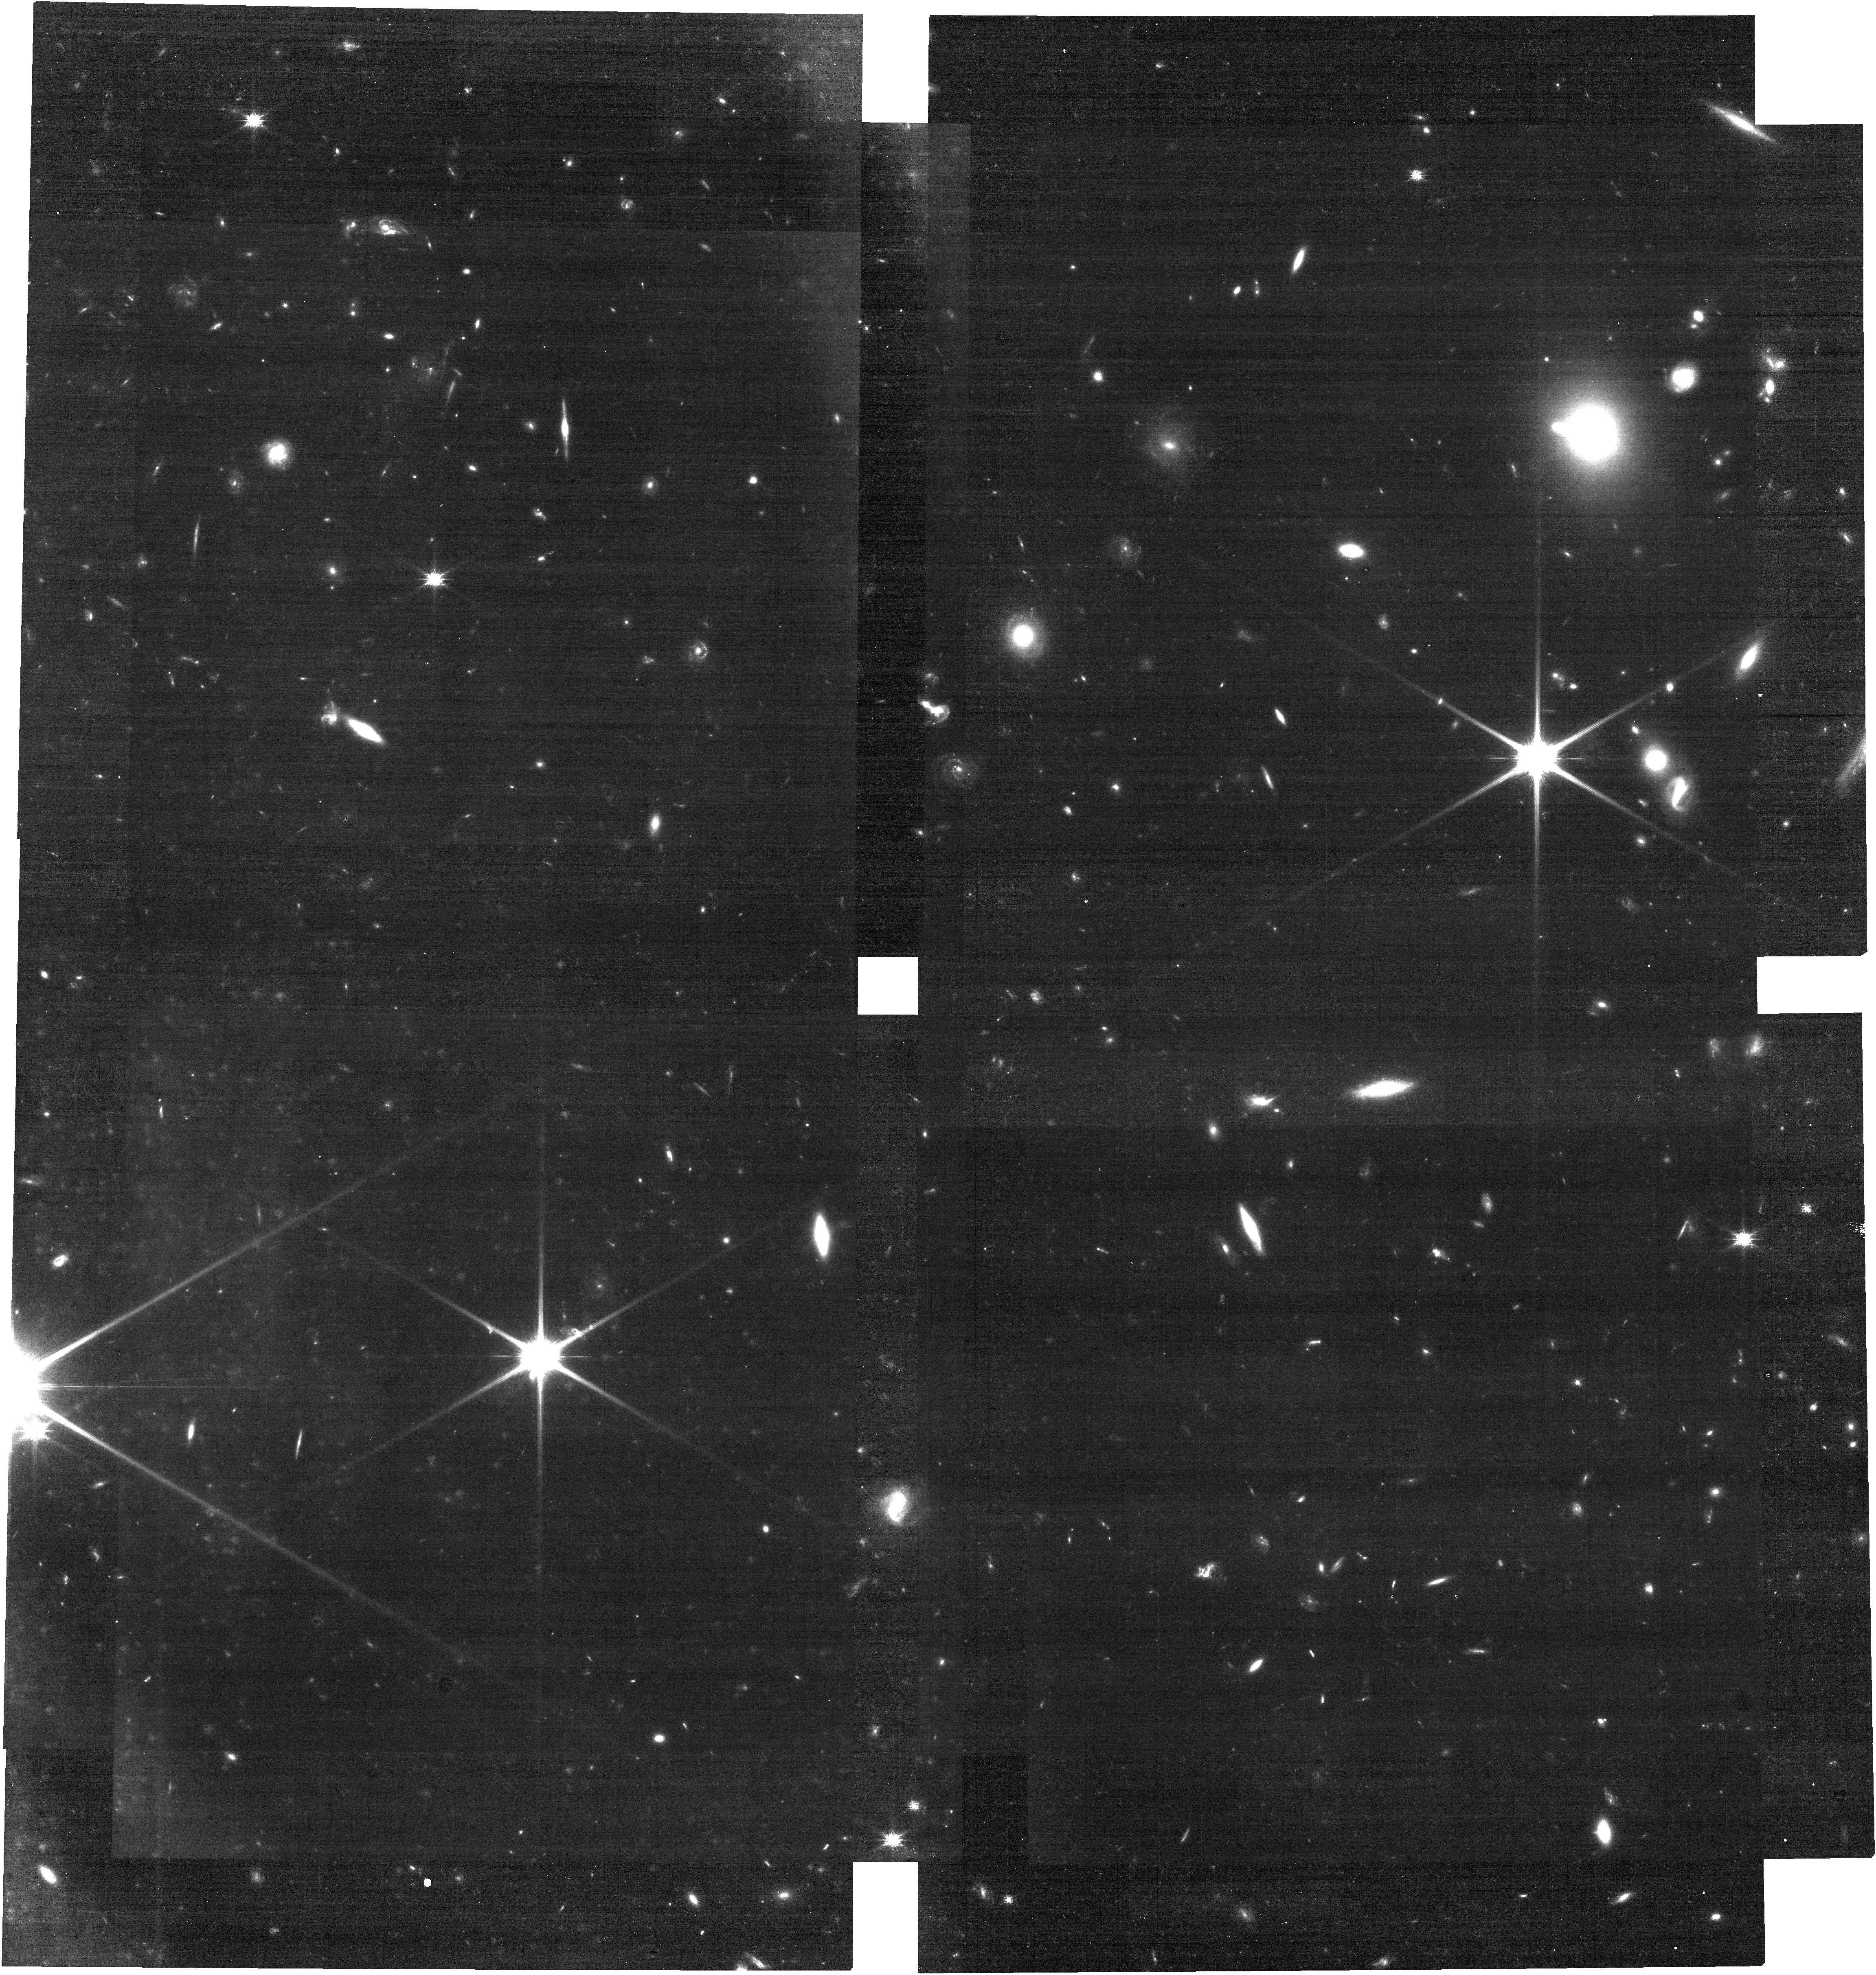
Target: GRB241105A. Instrument: NIRCAM. Filter: F115W. Exposure: 26 min. Observation ID: jw09228-o002_t001_nircam_clear-f115w

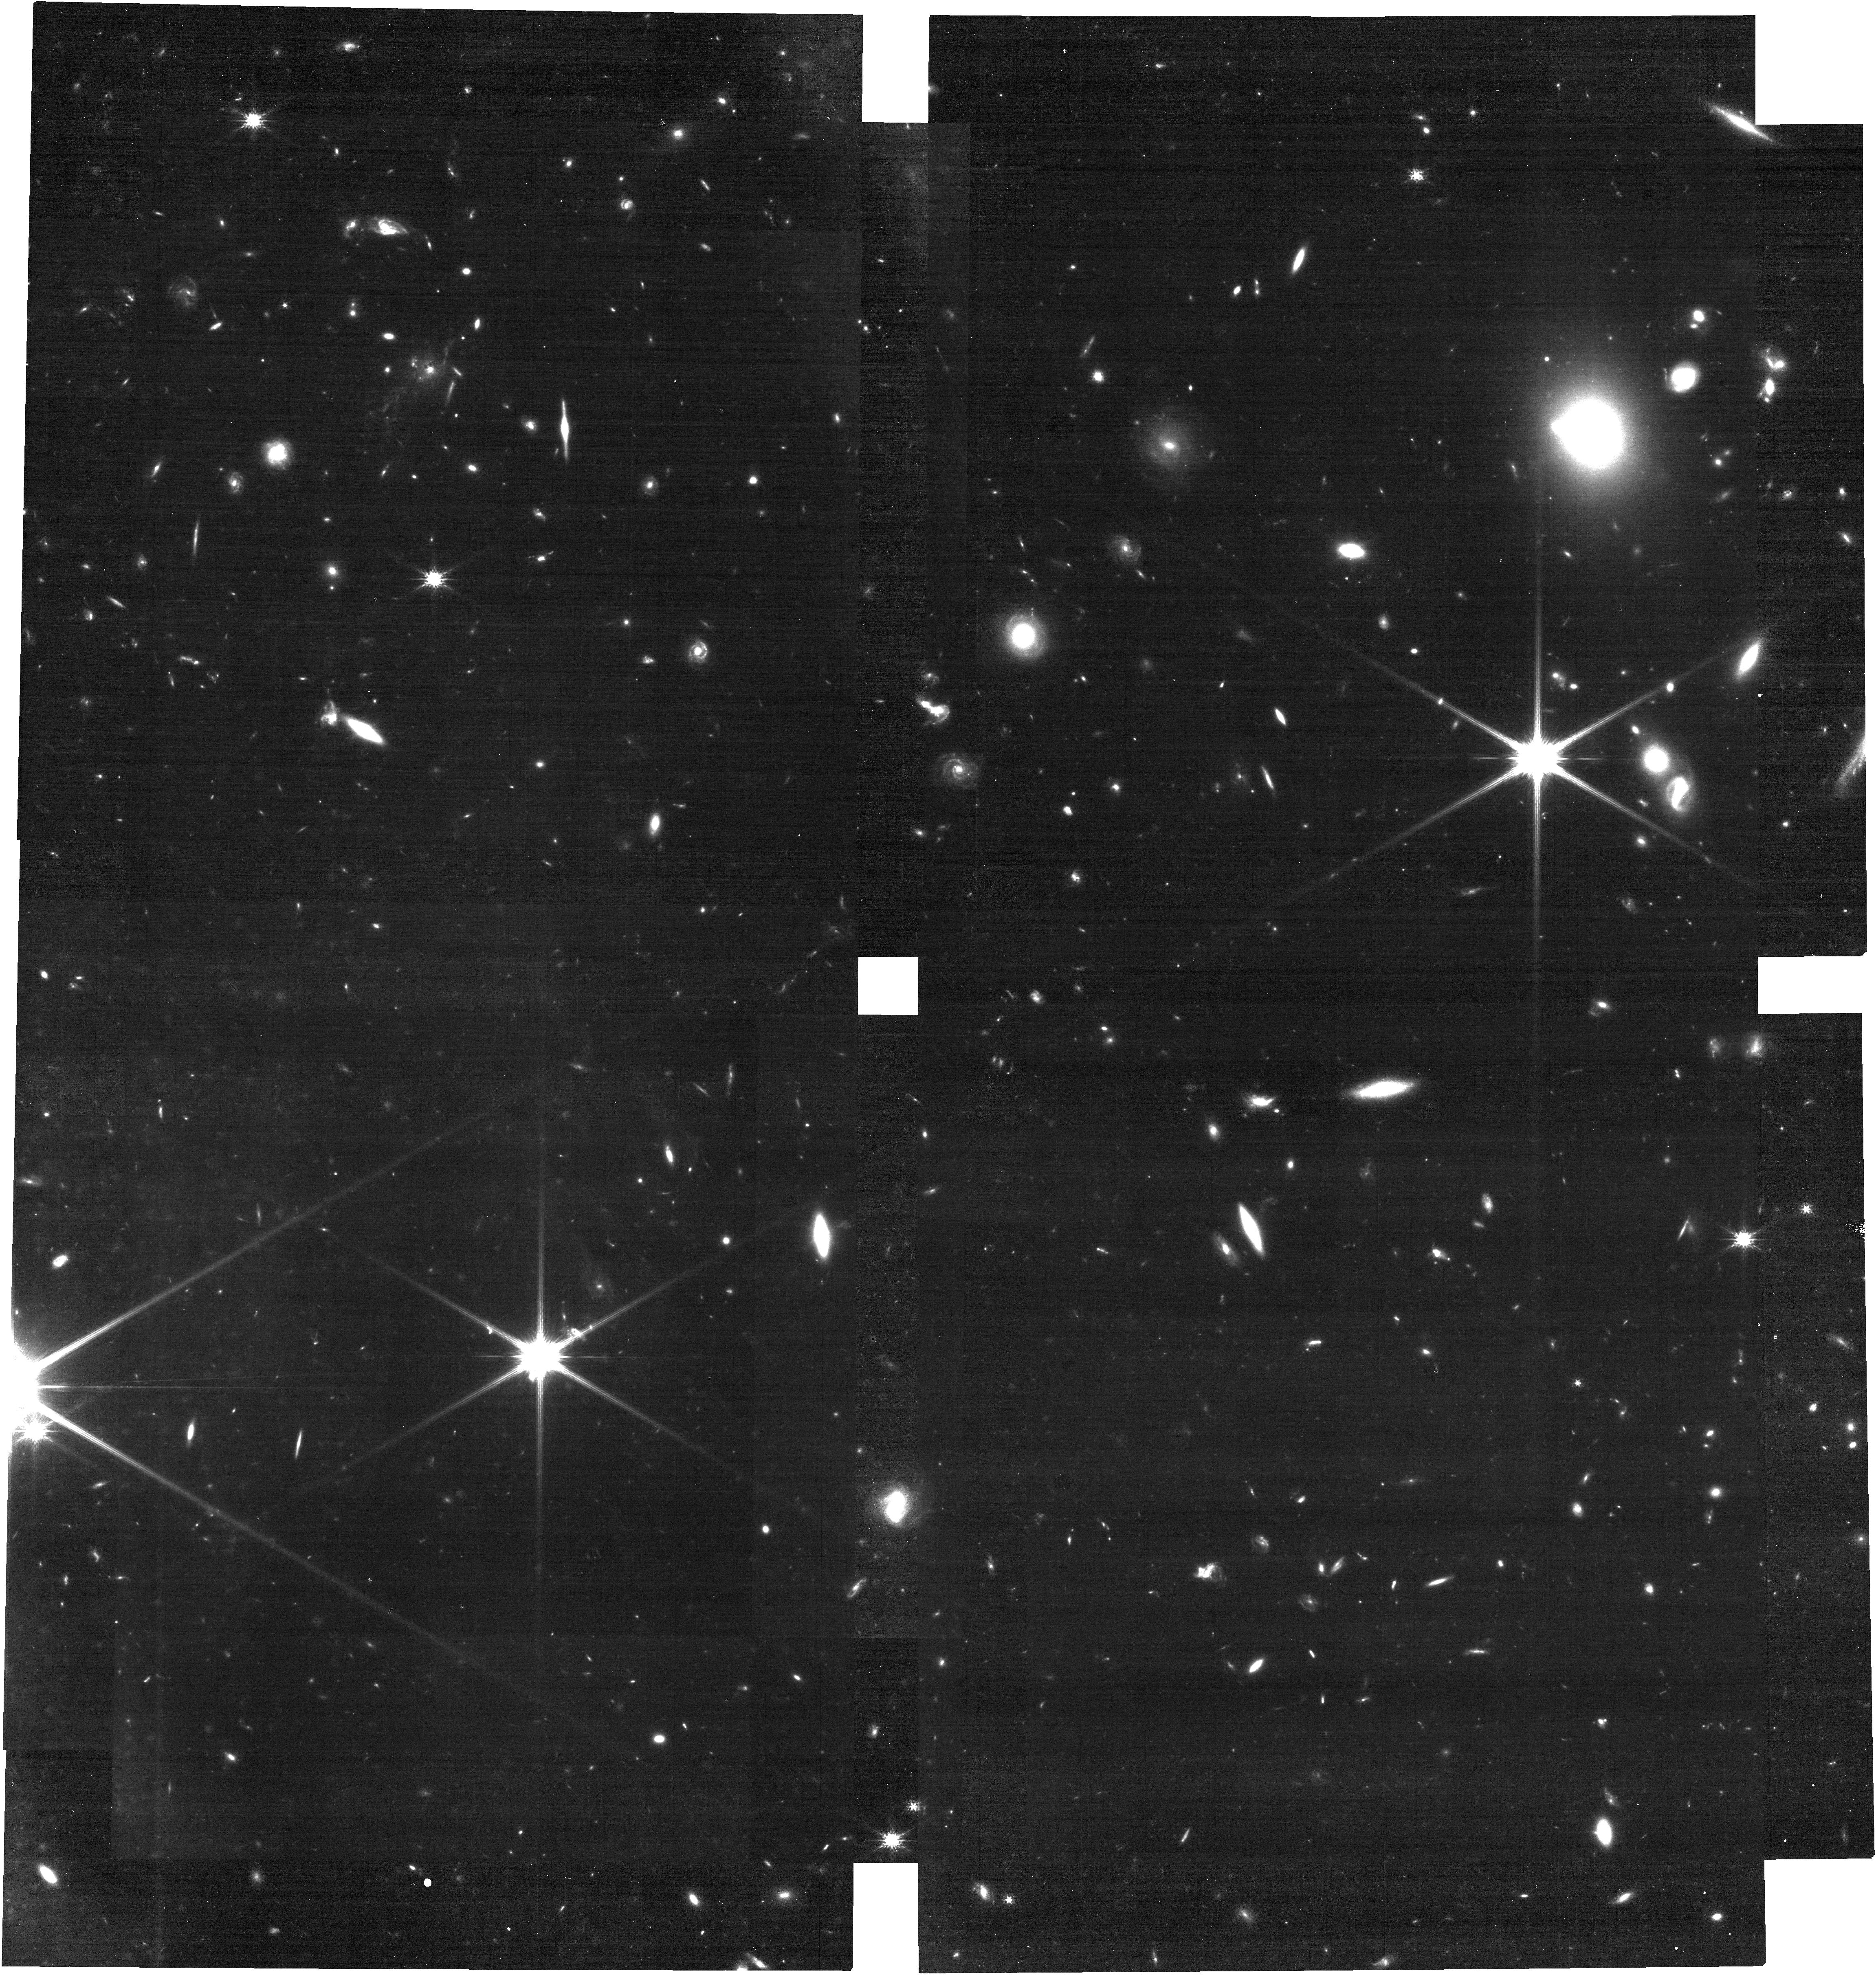
Target: GRB241105A. Instrument: NIRCAM. Filter: F150W. Exposure: 26 min. Observation ID: jw09228-o002_t001_nircam_clear-f150w

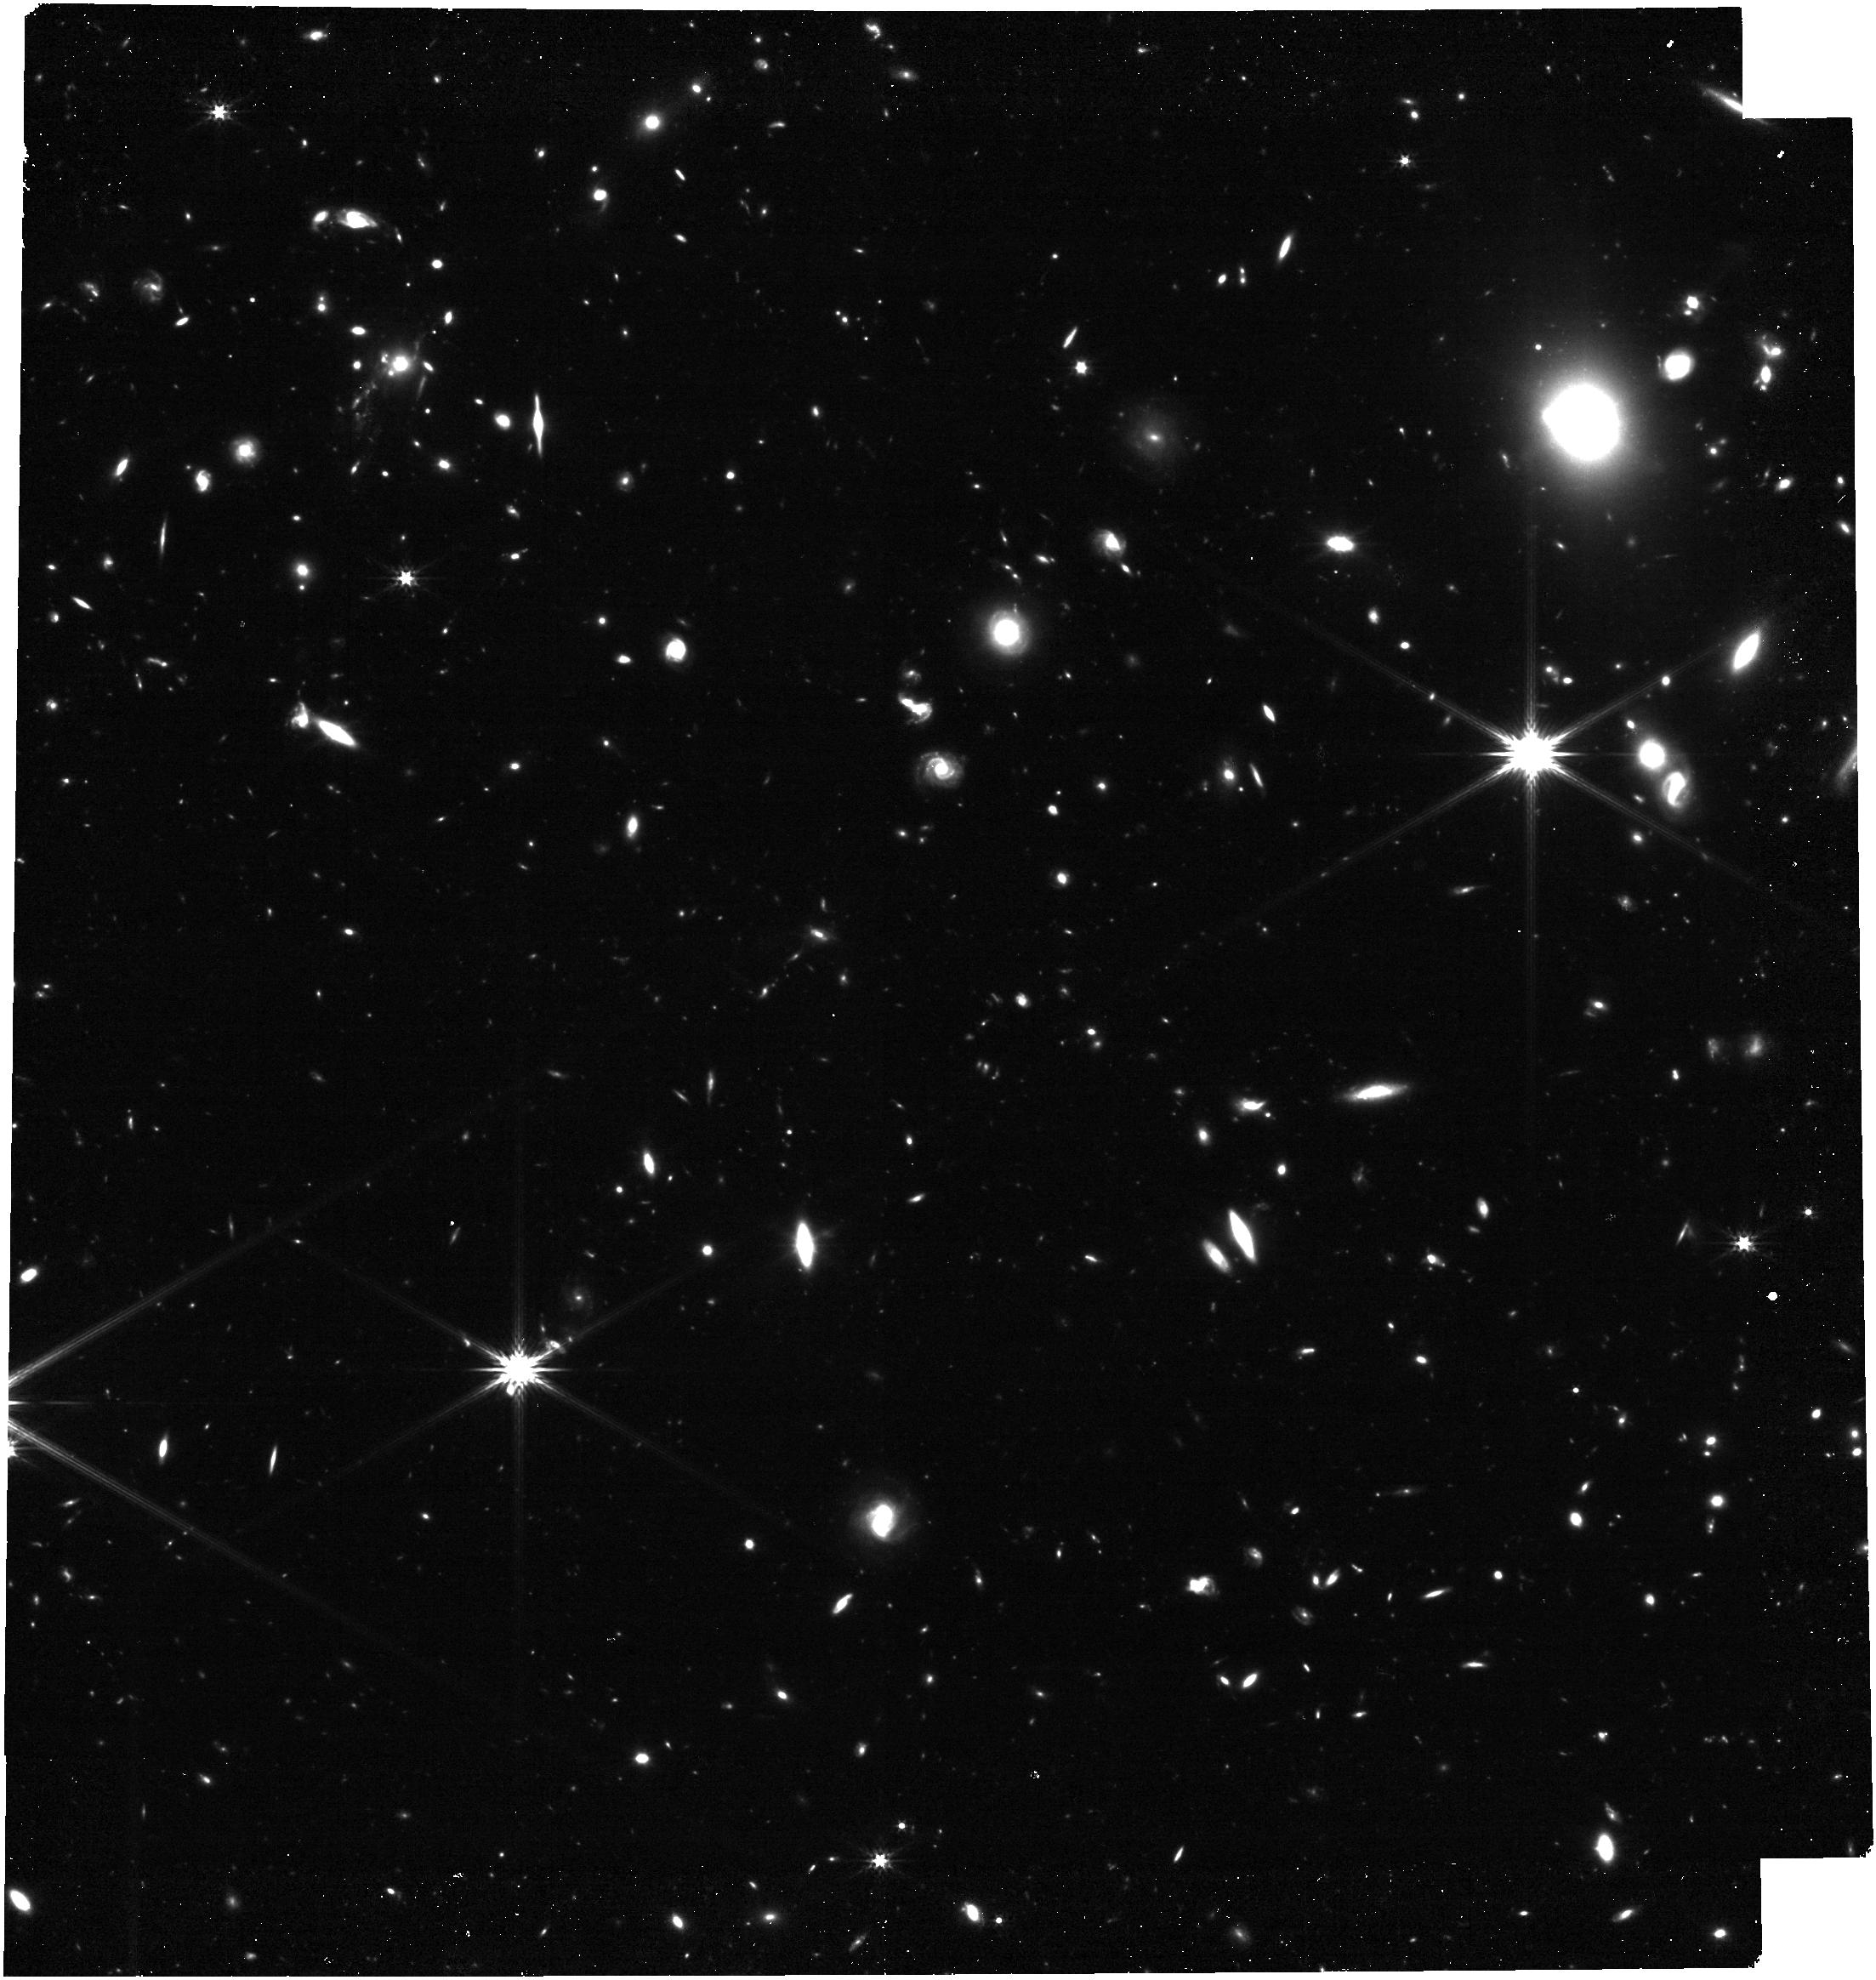
Target: GRB241105A. Instrument: NIRCAM. Filter: F277W. Exposure: 26 min. Observation ID: jw09228-o002_t001_nircam_clear-f277w

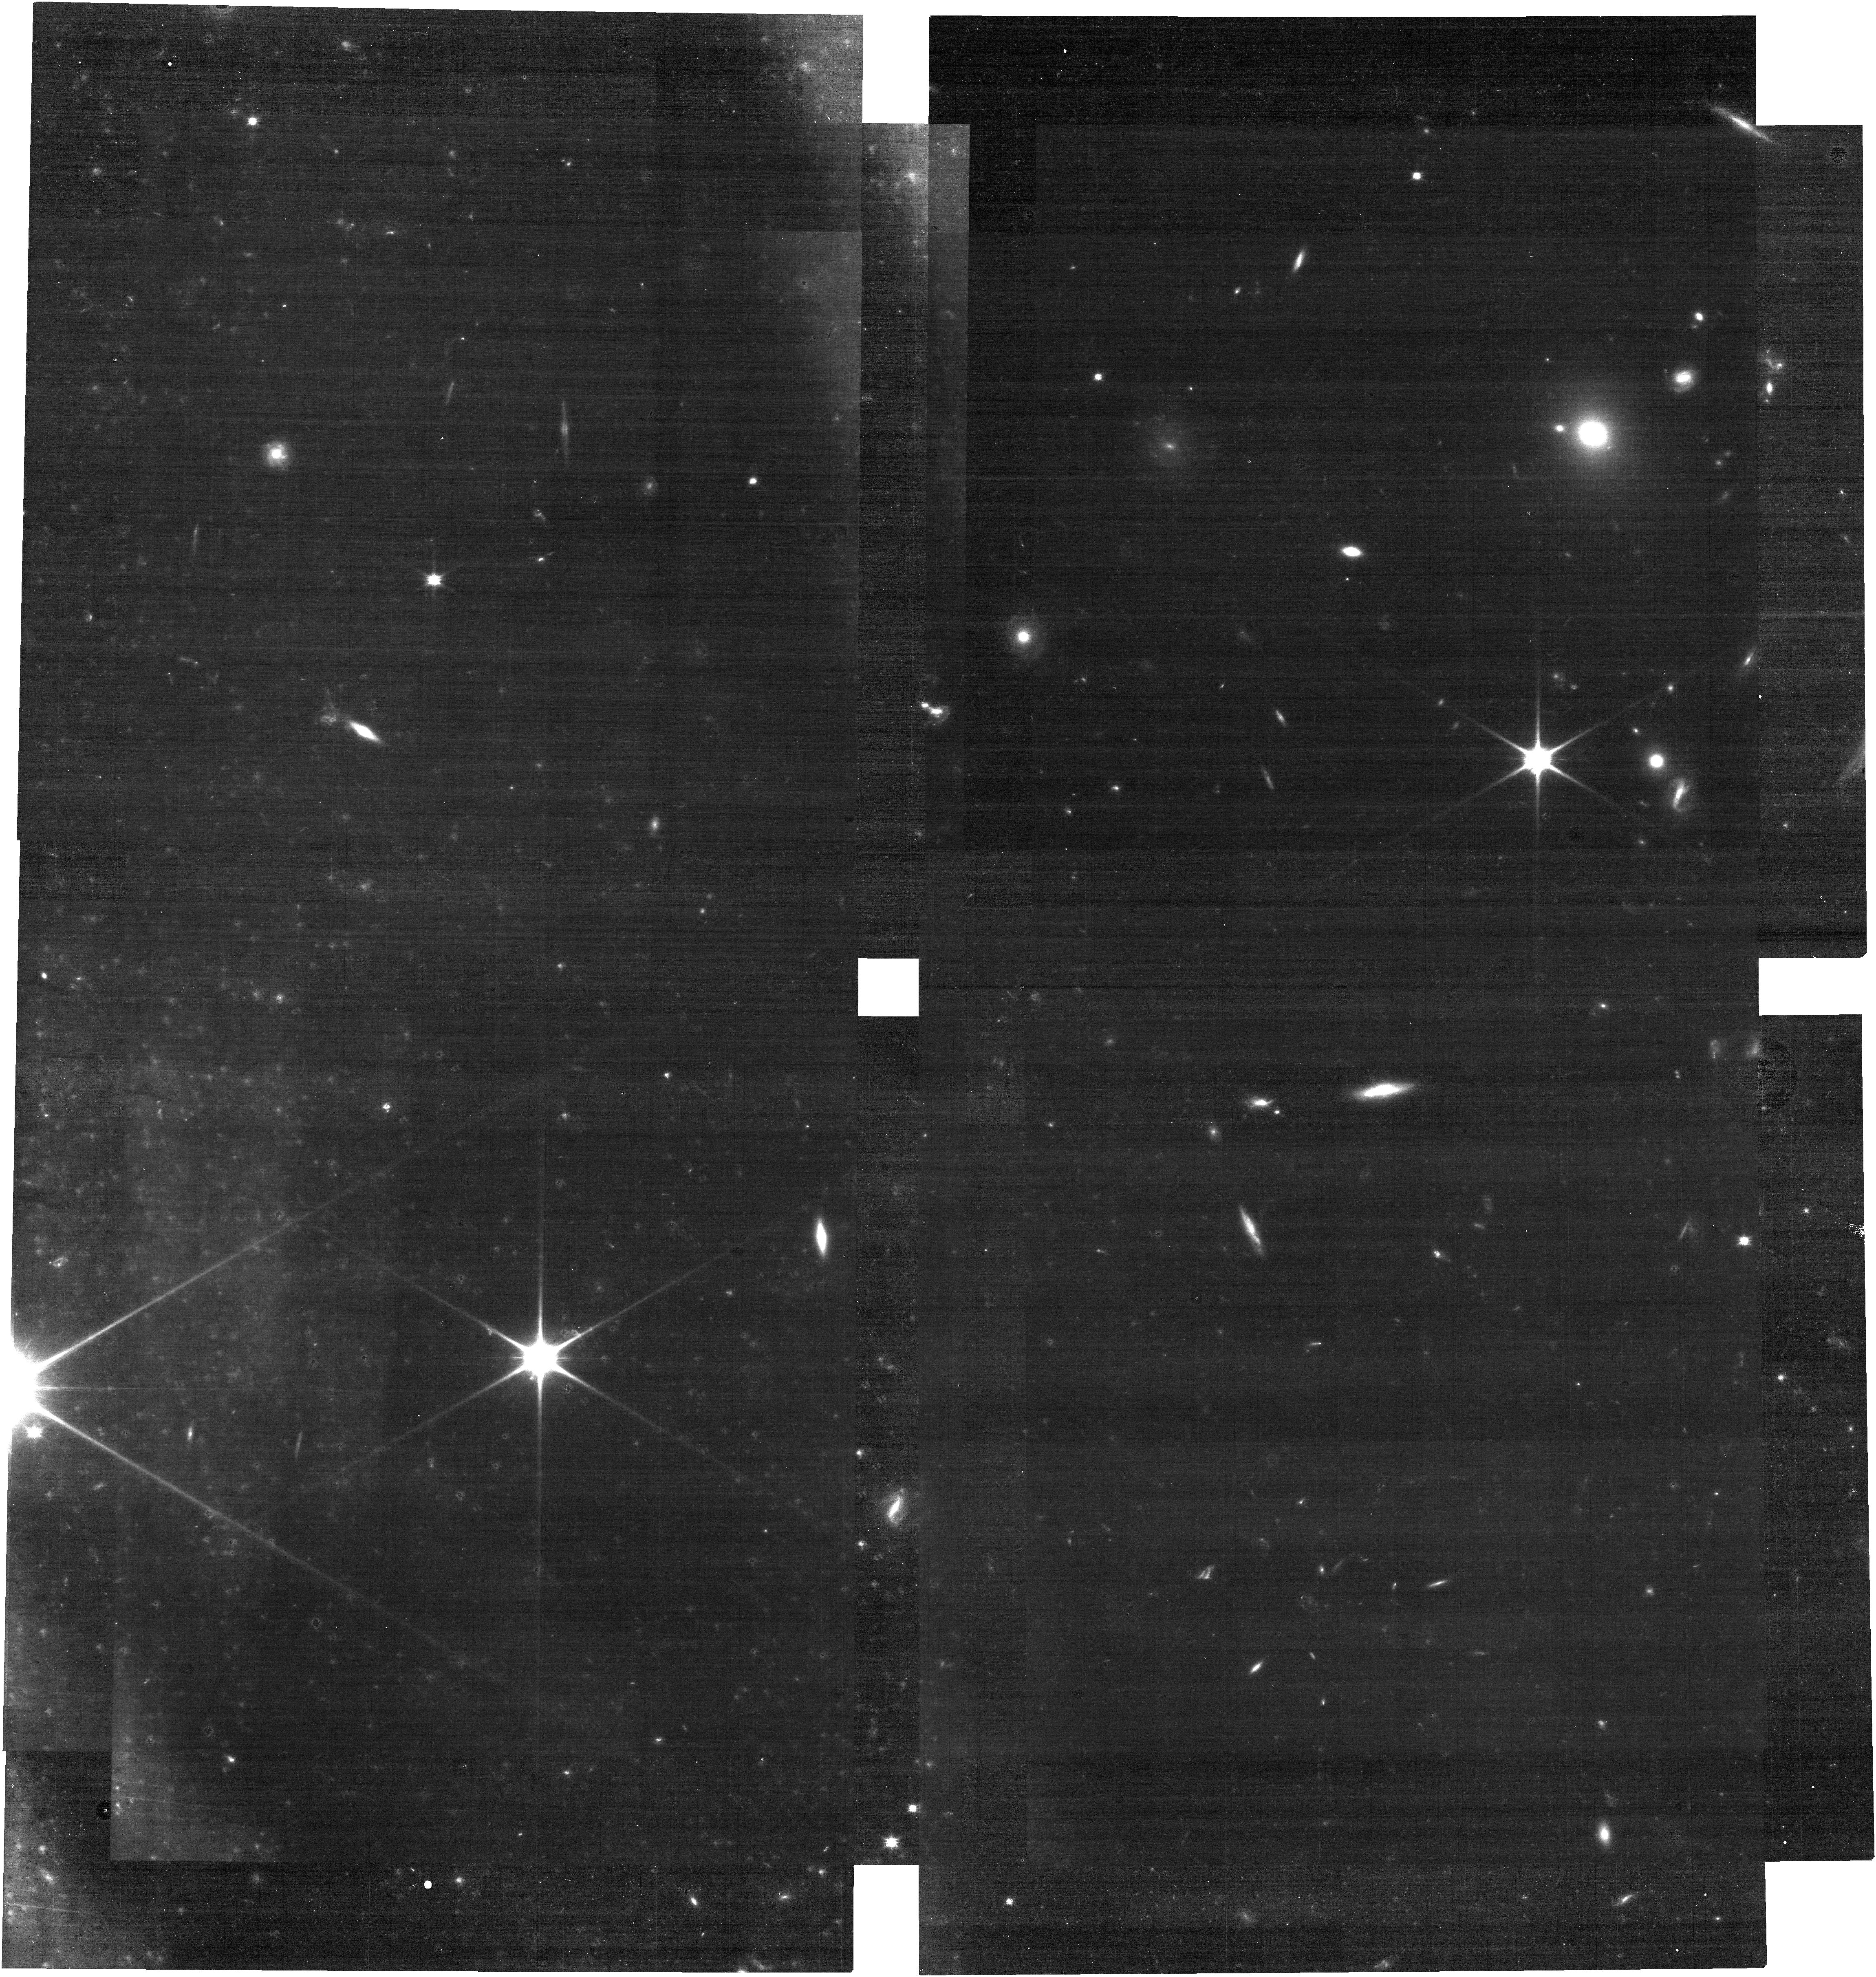
Target: GRB241105A. Instrument: NIRCAM. Filter: F070W. Exposure: 26 min. Observation ID: jw09228-o002_t001_nircam_clear-f070w

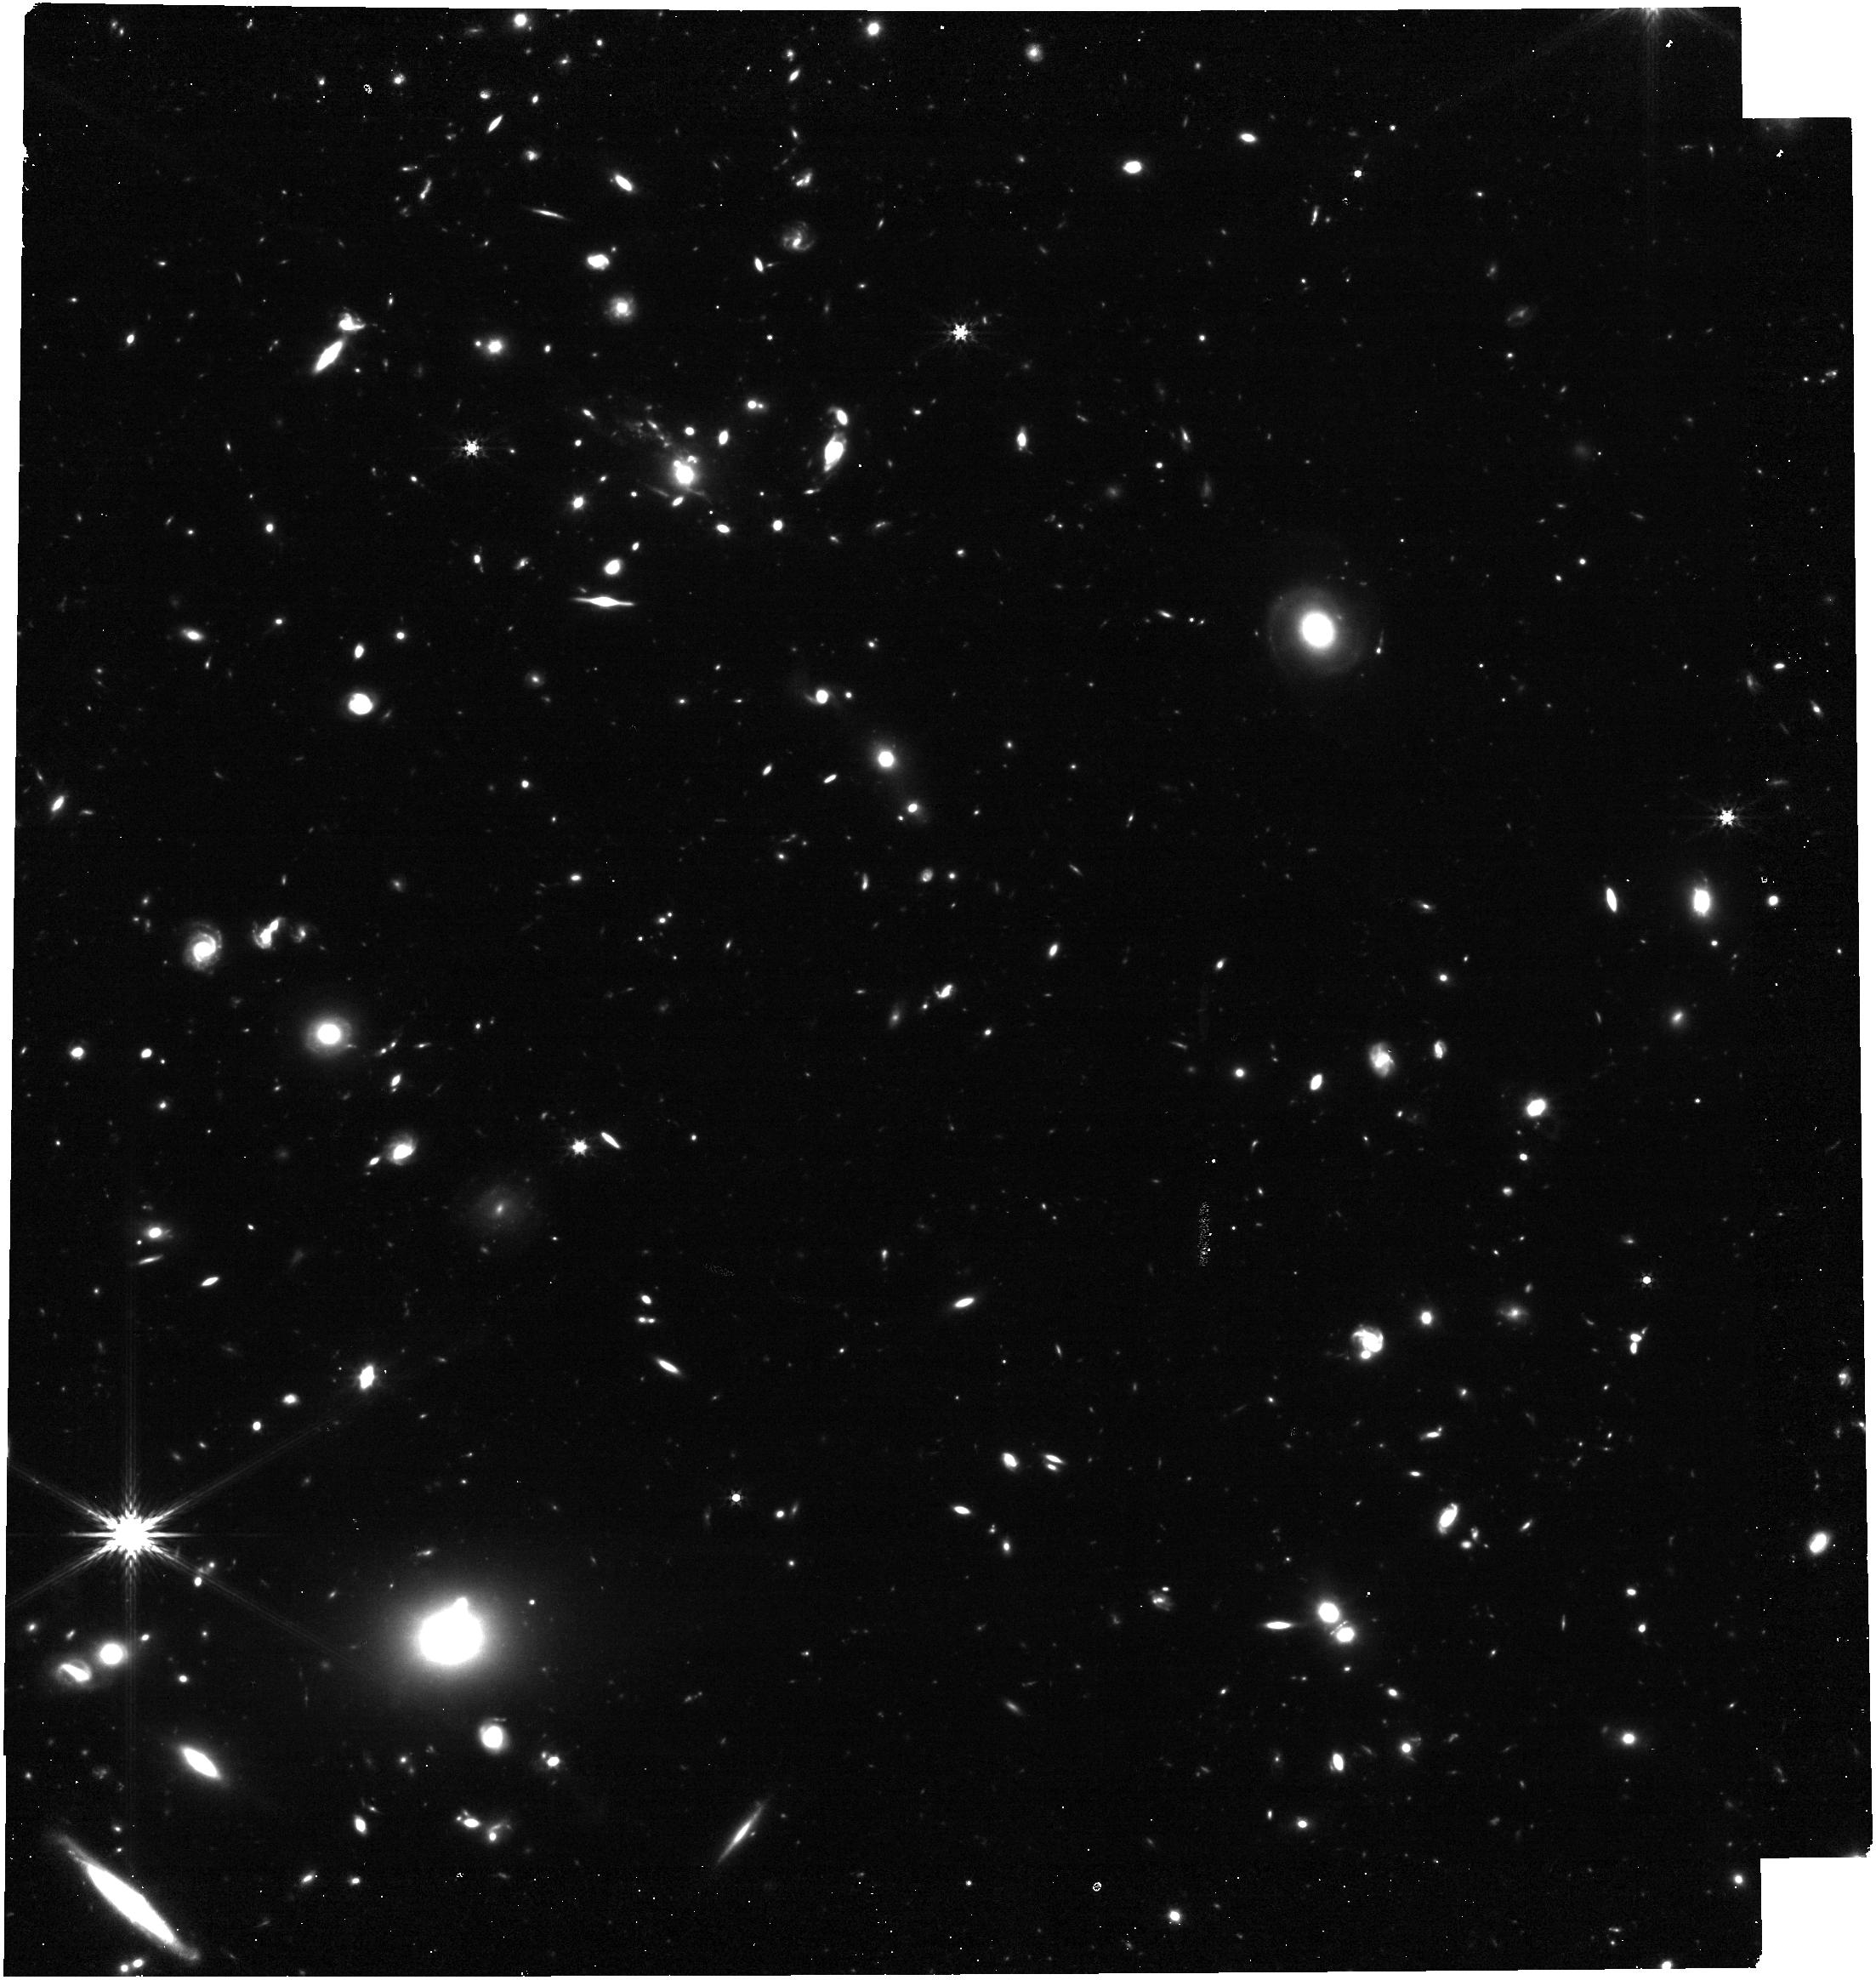
Target: GRB241105A. Instrument: NIRCAM. Filter: F356W. Exposure: 26 min. Observation ID: jw09228-o001_t001_nircam_clear-f356w

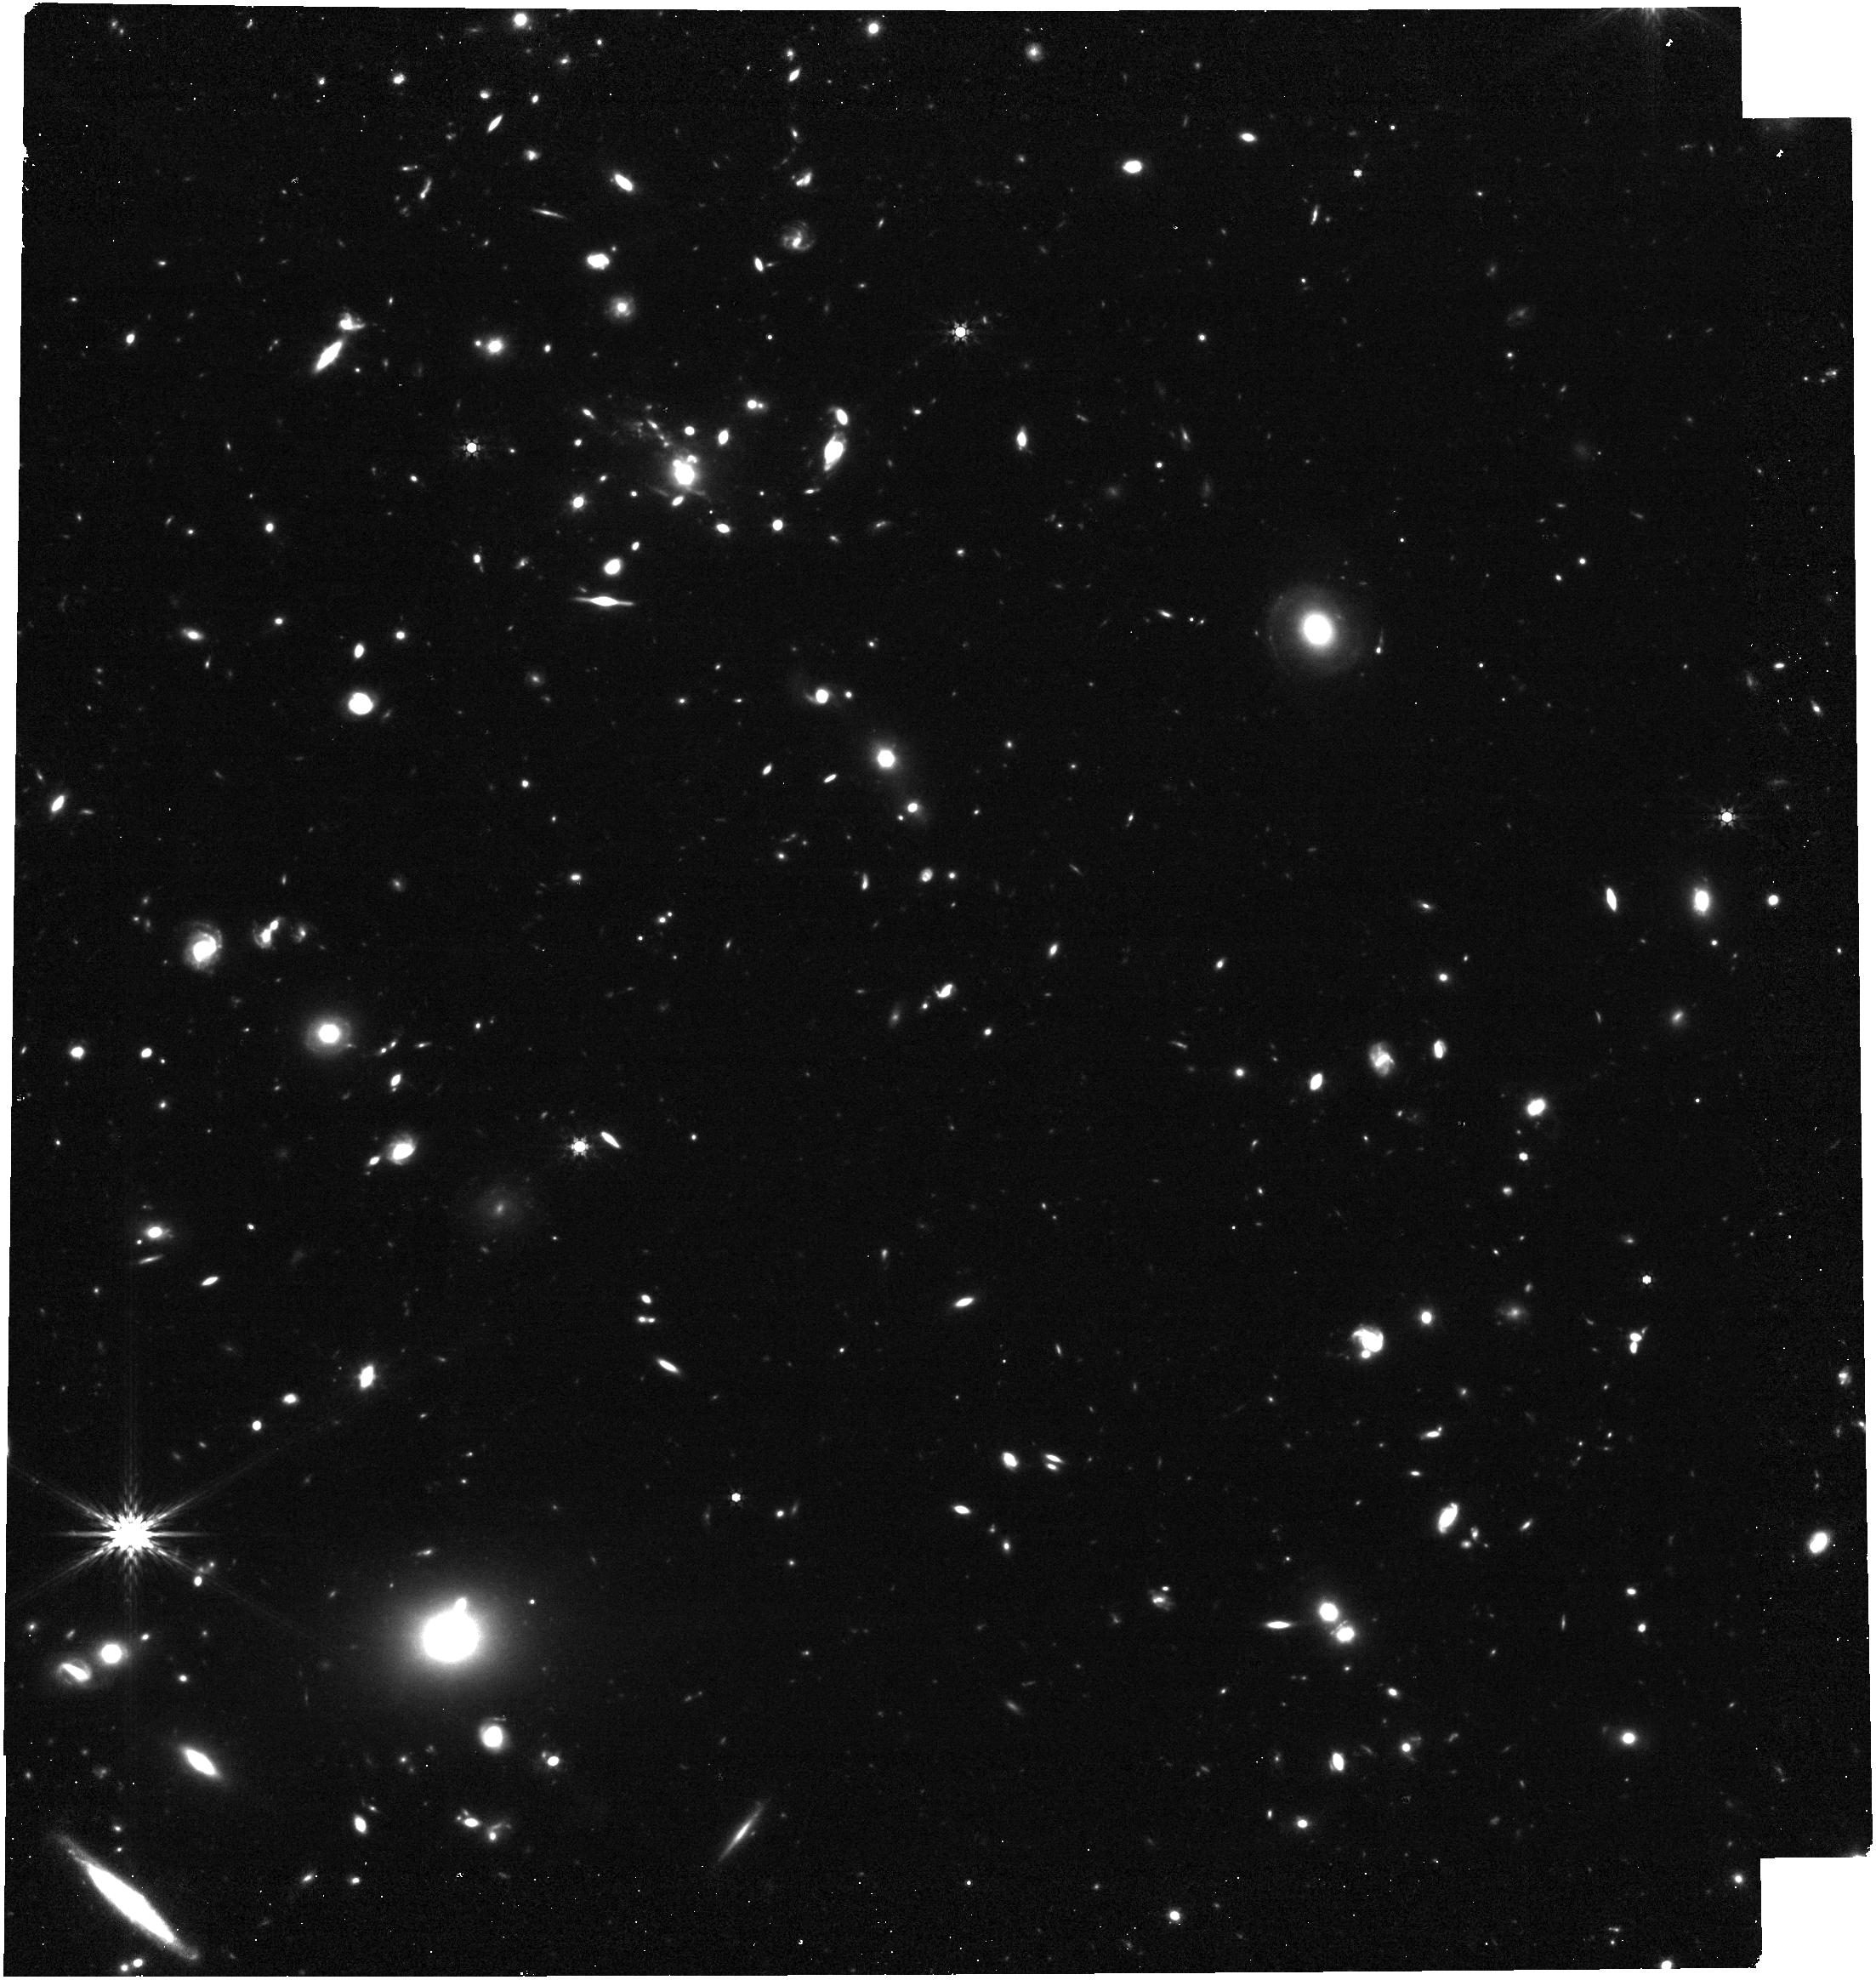
Target: GRB241105A. Instrument: NIRCAM. Filter: F444W. Exposure: 26 min. Observation ID: jw09228-o001_t001_nircam_clear-f444w

Investigating the Origin of High Redshift Short GRB 241105A and Its Implications for GRB Classification and r-Process Enrichment (PI: Dimple, Dimple)

The detection of GRB 241105A at high redshift (z=2.681) offers a rare chance to explore r-process nucleosynthesis in the early Universe. However, fully exploiting this opportunity requires positive confirmation that the progenitor is a neutron star merger. GRB 241105A, a short gamma-ray burst (GRB) with extended emission, lies at the crossroads of two progenitor scenarios: a compact binary merger or the collapse of a massive star (collapsar). Resolving this ambiguity is crucial for understanding the formation of heavy elements and the evolution of GRB progenitors at high redshifts. This proposal requests Director’s Discretionary (DD) time to search for a supernova (SN) associated with GRB 241105A. The absence of an SN would establish GRB 241105A as the most distant neutron star merger ever detected, resolving key tensions between observed r-process element abundances in the early Universe and the long delay times required for neutron star mergers to occur. A merger in a UV-bright galaxy would further support the short-progenitor channel for the mergers and serve as a reference for detecting and studying distant bright mergers like this, providing novel avenues to explore the chemical evolution of the early Universe. Conversely, the presence of a SN would identify GRB 241105A as the first confirmed short collapsar at high redshift, reshaping conventional GRB classification and suggesting that massive stars at early epochs can produce short-duration GRBs that mimic mergers observed at low redshifts. These observations have the potential to transform our understanding of GRB progenitors, r-process enrichment, and stellar evolution at high redshifts.